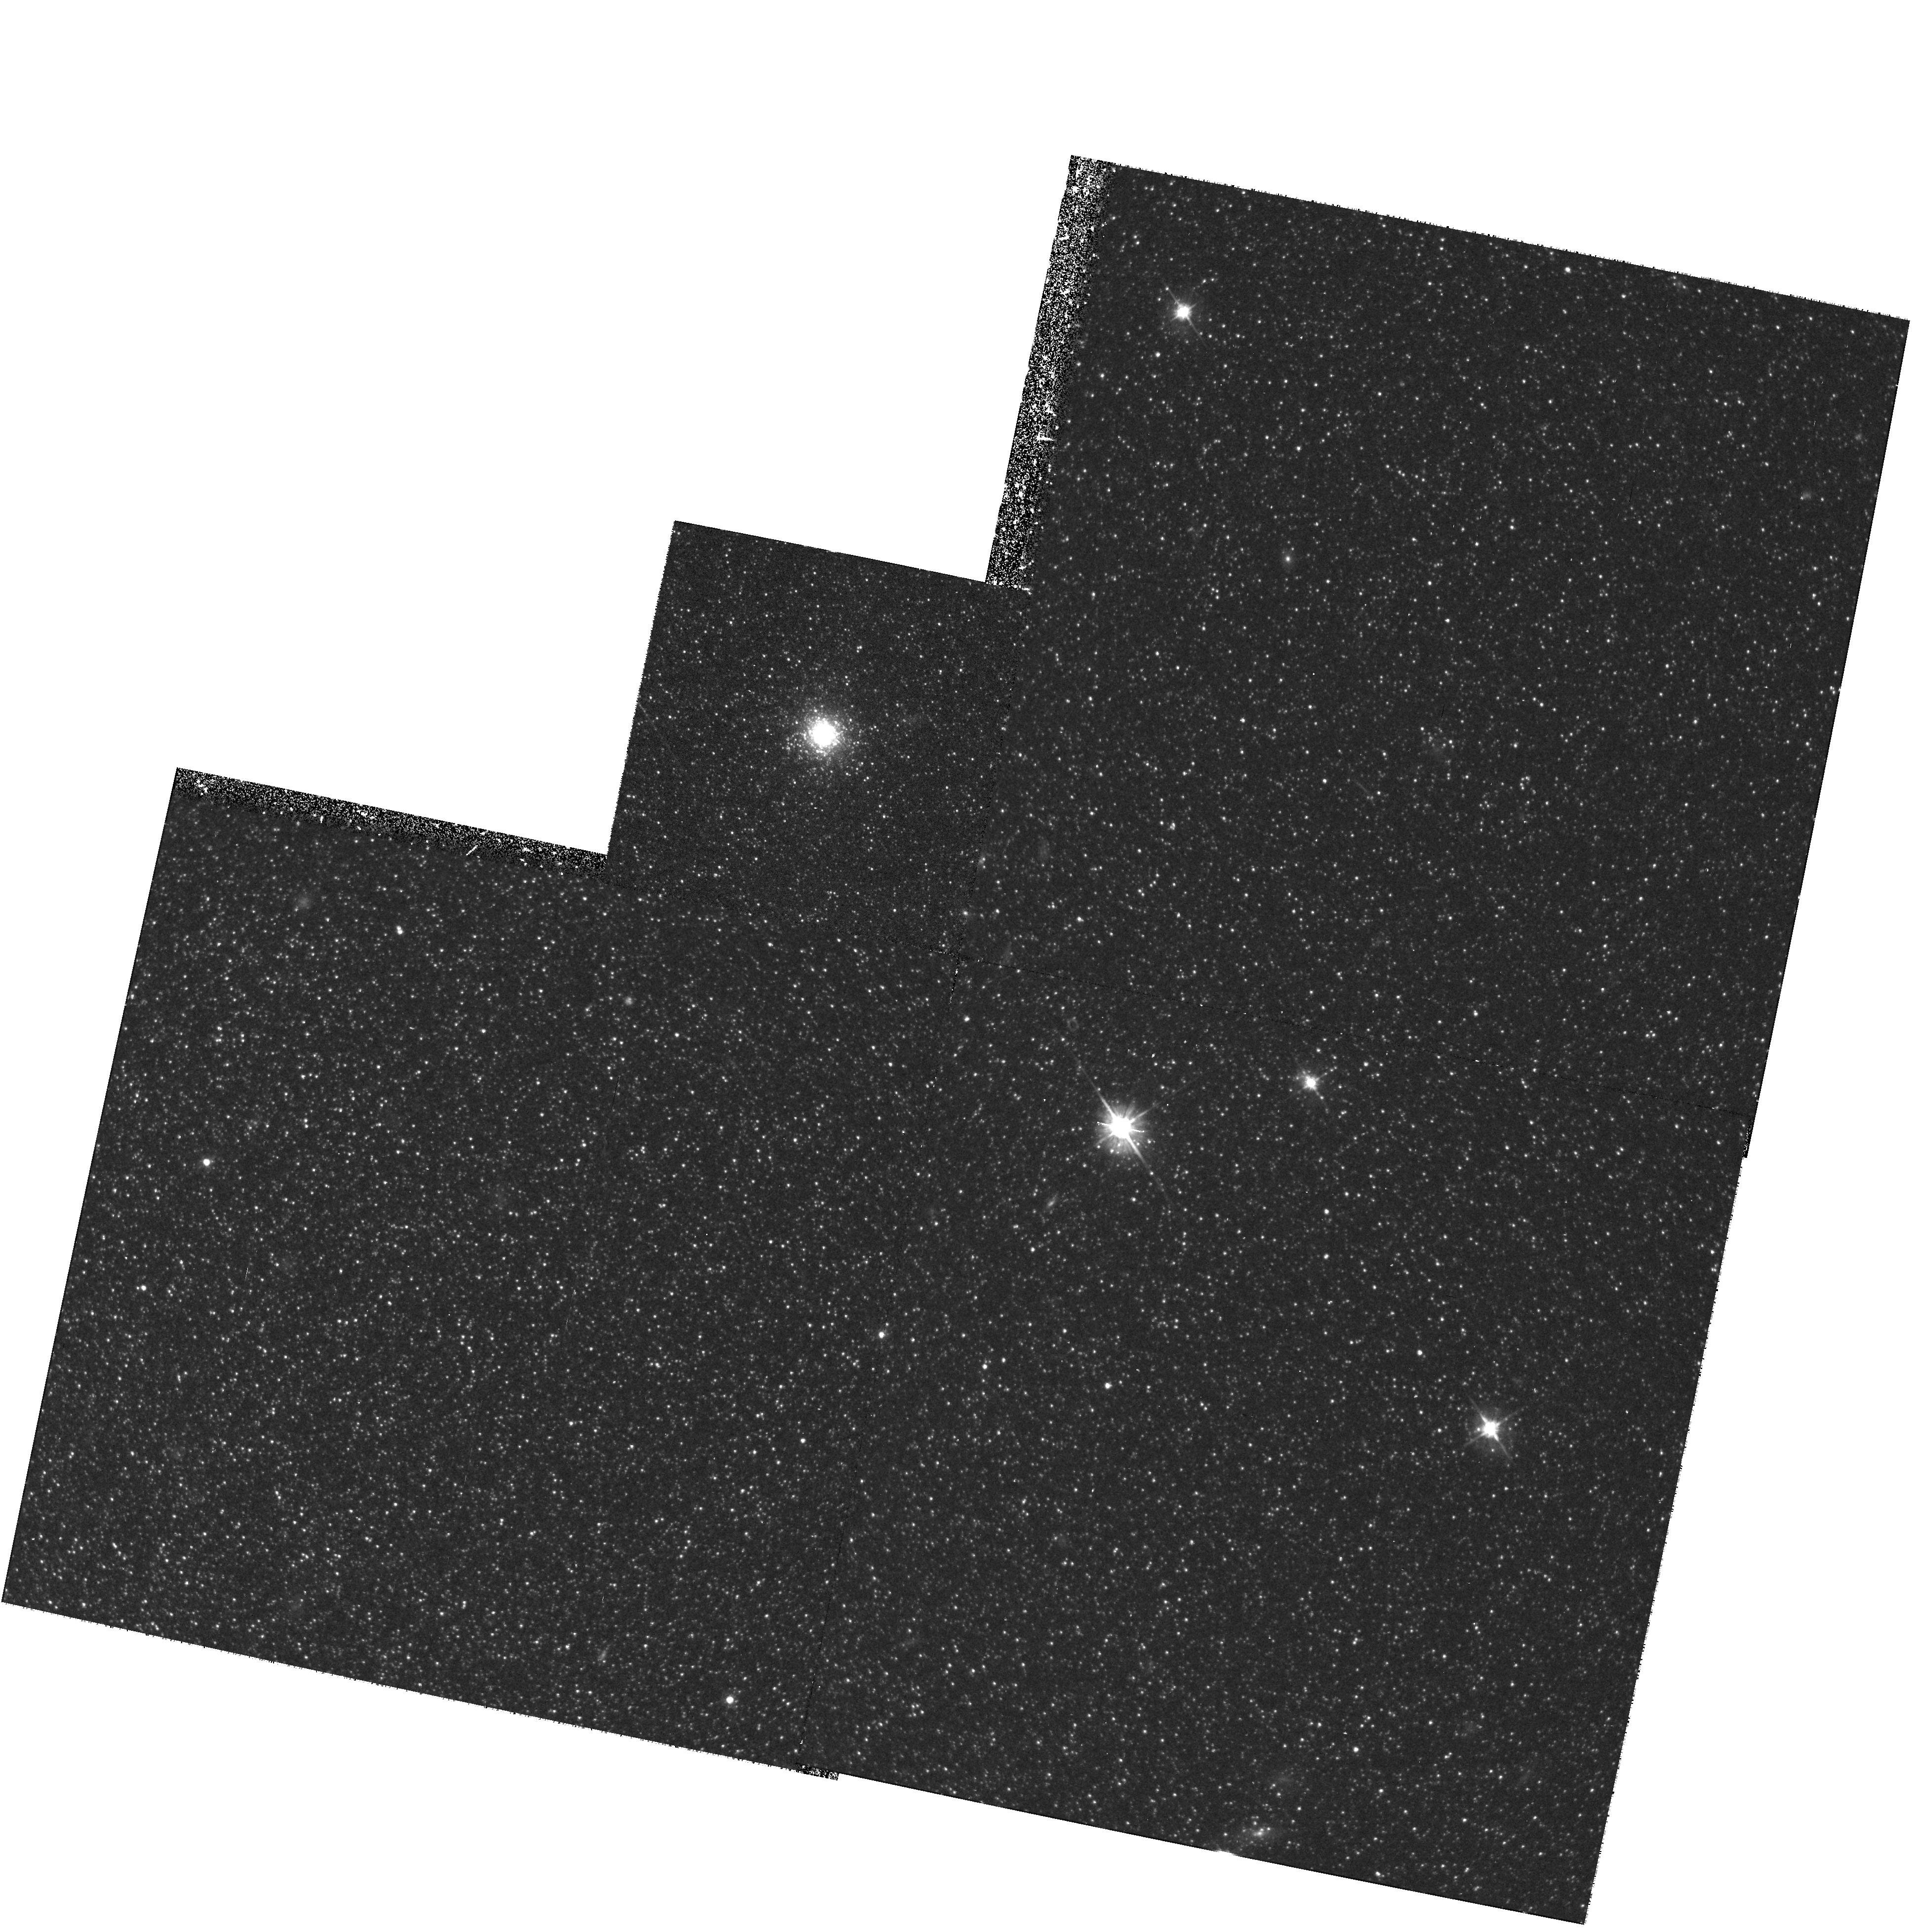
Target: NGC205-HVIII
Instrument: WFPC2/PC
Filter: F555W
Exposure: 43 min
Observation ID: hst_6699_10_wfpc2_pc_f555w_u3kl10

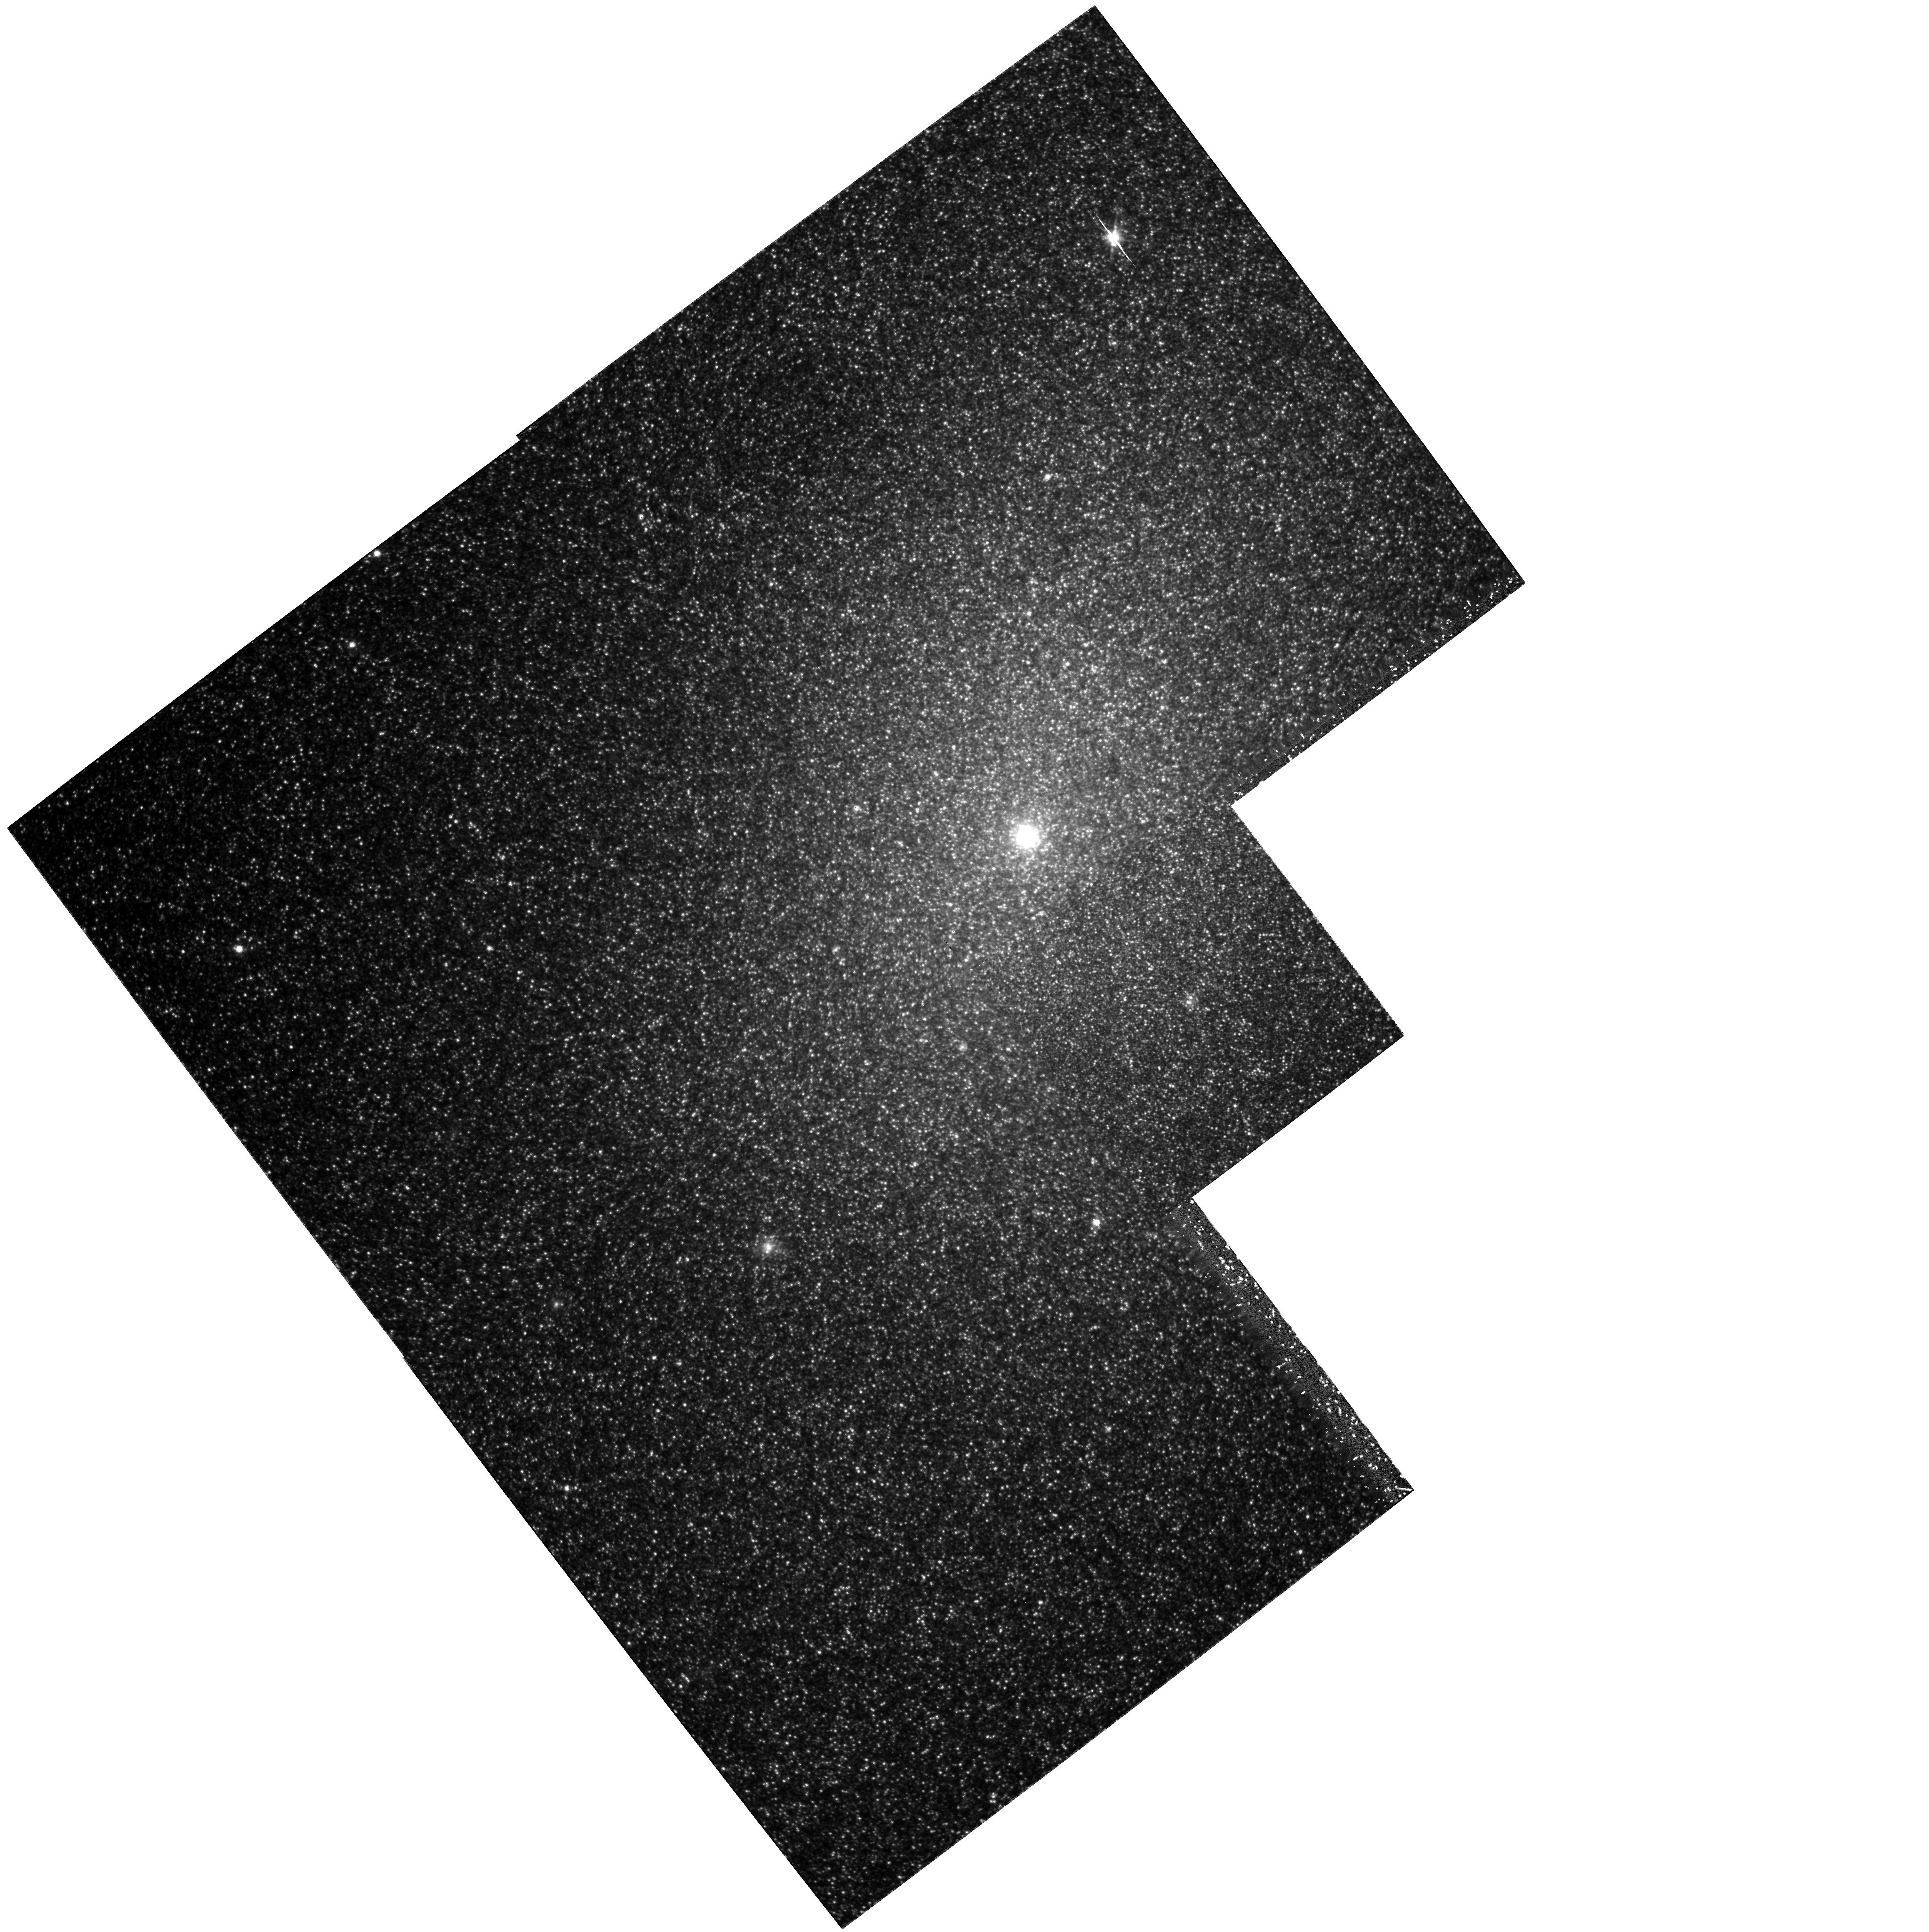
Target: NGC205-HV
Instrument: WFPC2/PC
Filter: F814W
Exposure: 2.2 h
Observation ID: hst_6699_07_wfpc2_pc_f814w_u3kl07

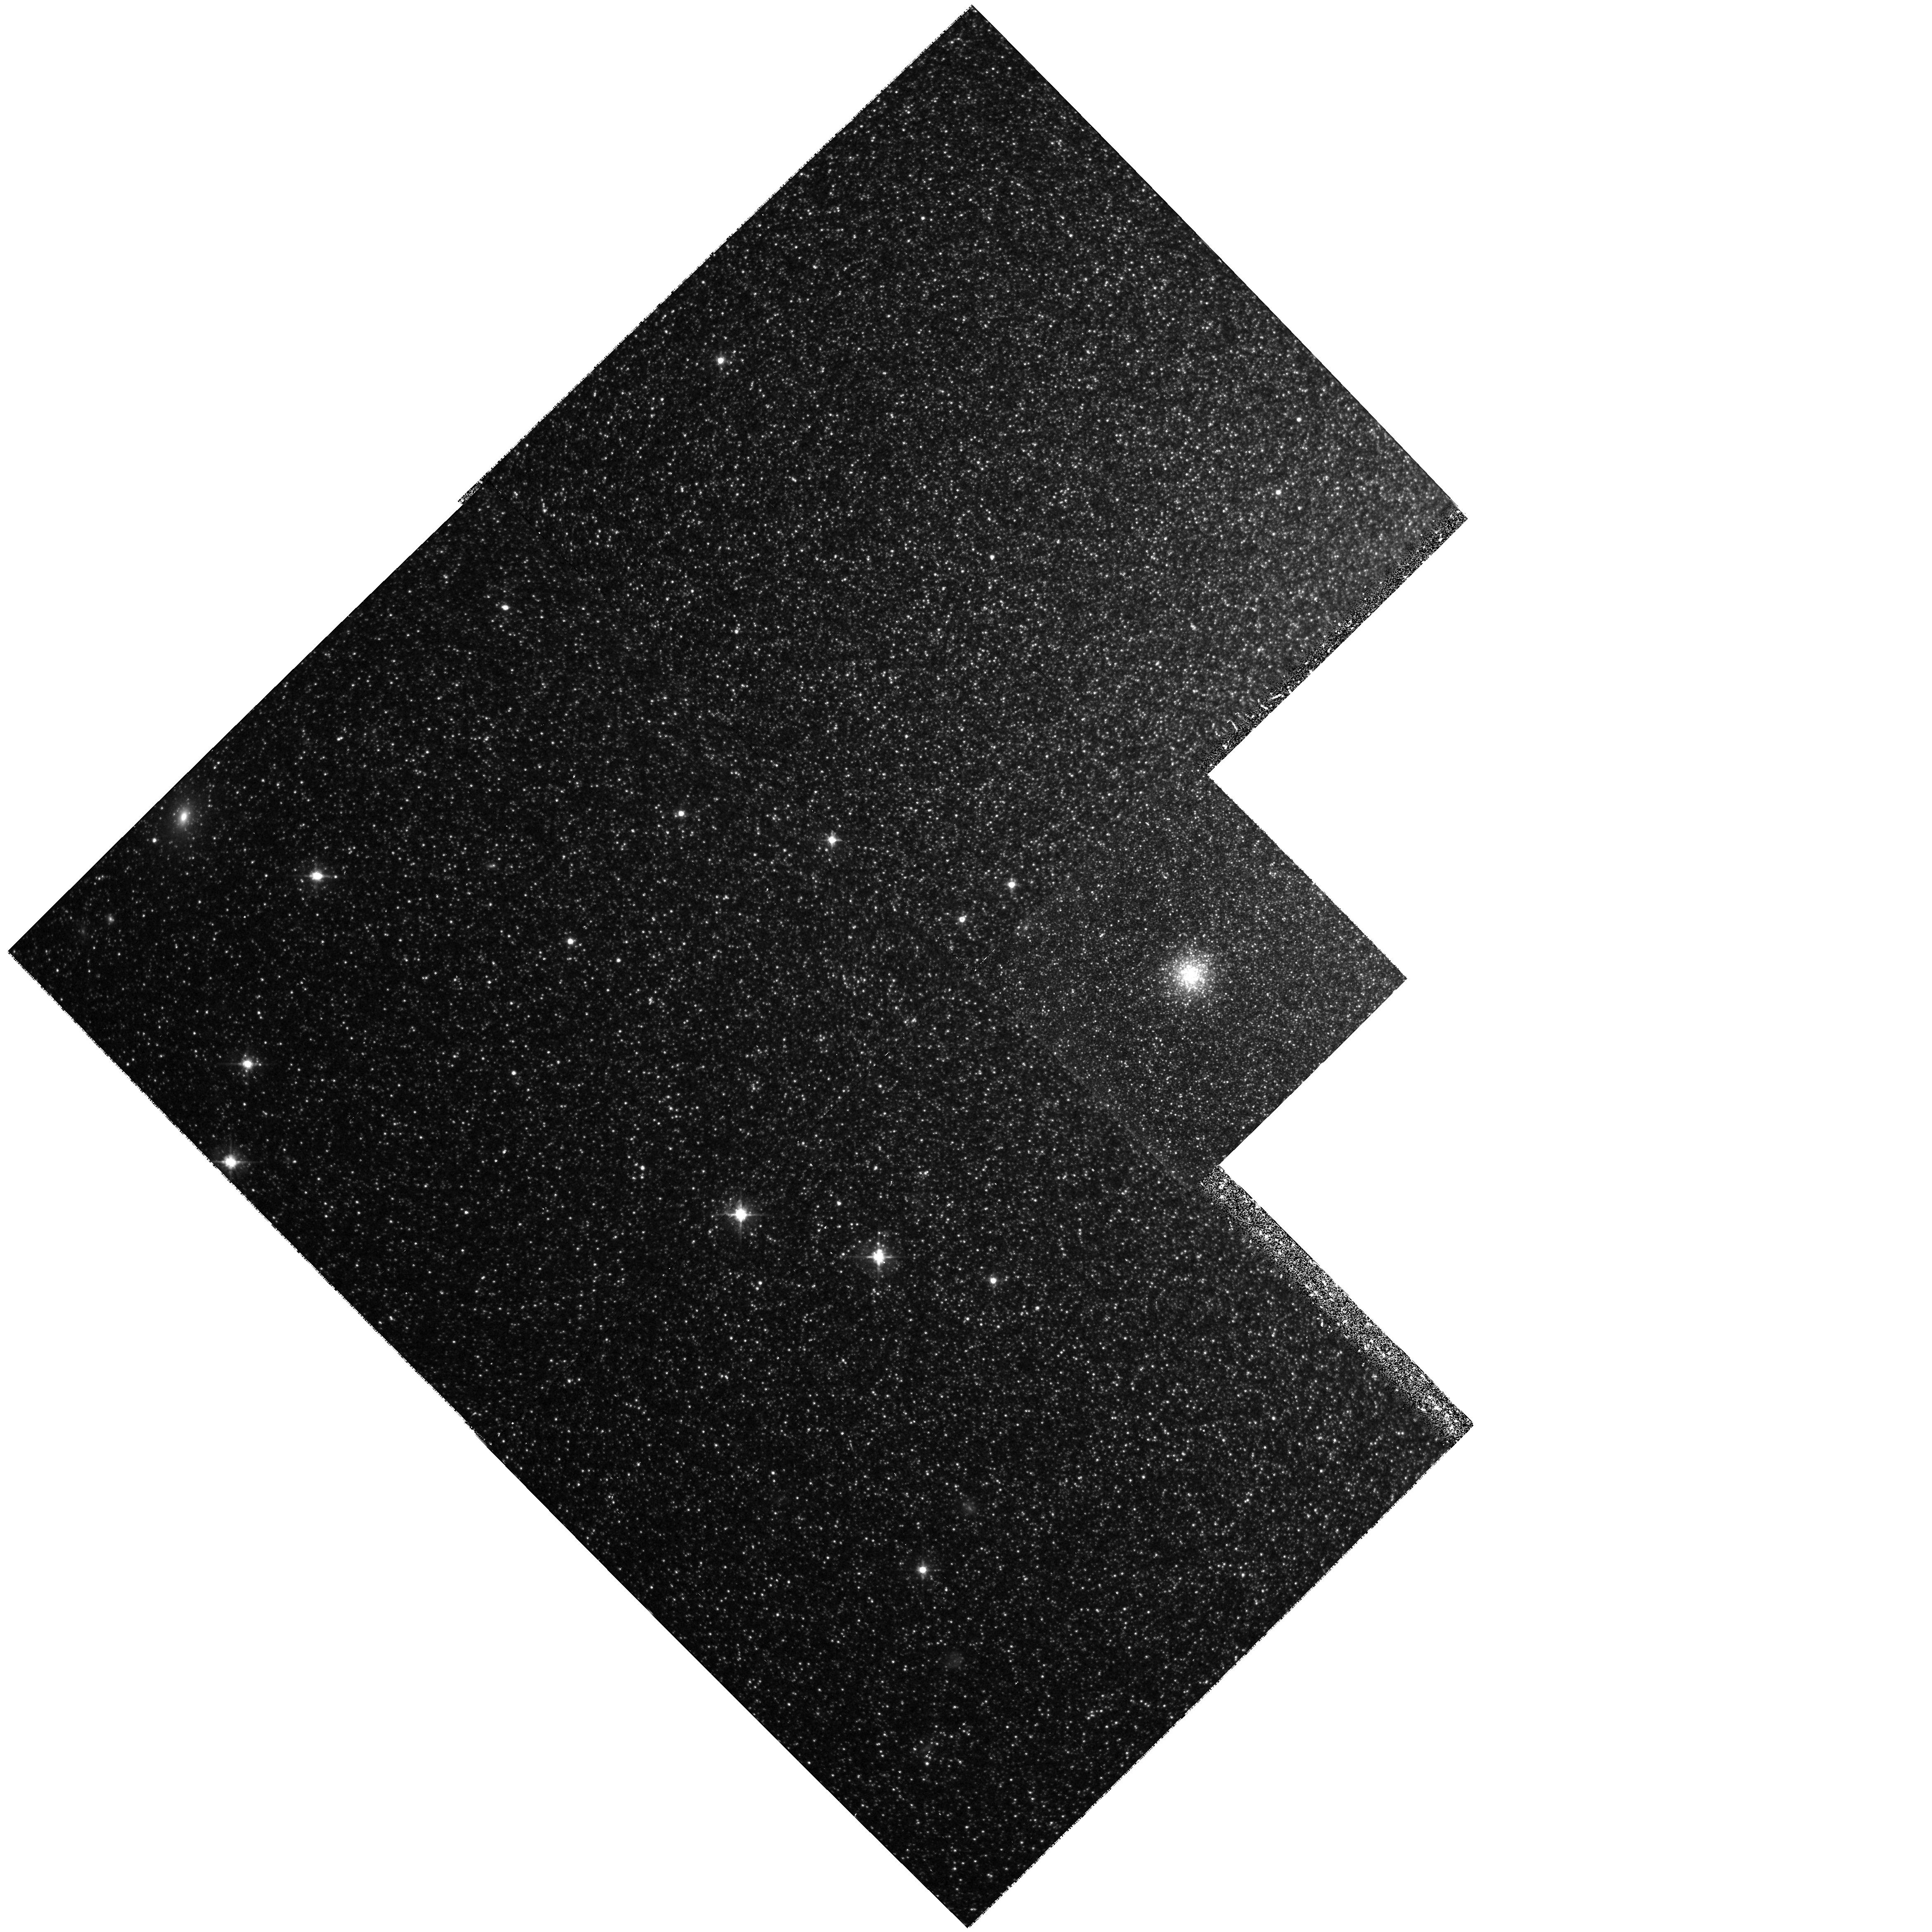
Target: NGC185-FJJIII
Instrument: WFPC2/PC
Filter: F555W
Exposure: 43 min
Observation ID: hst_6699_03_wfpc2_pc_f555w_u3kl03

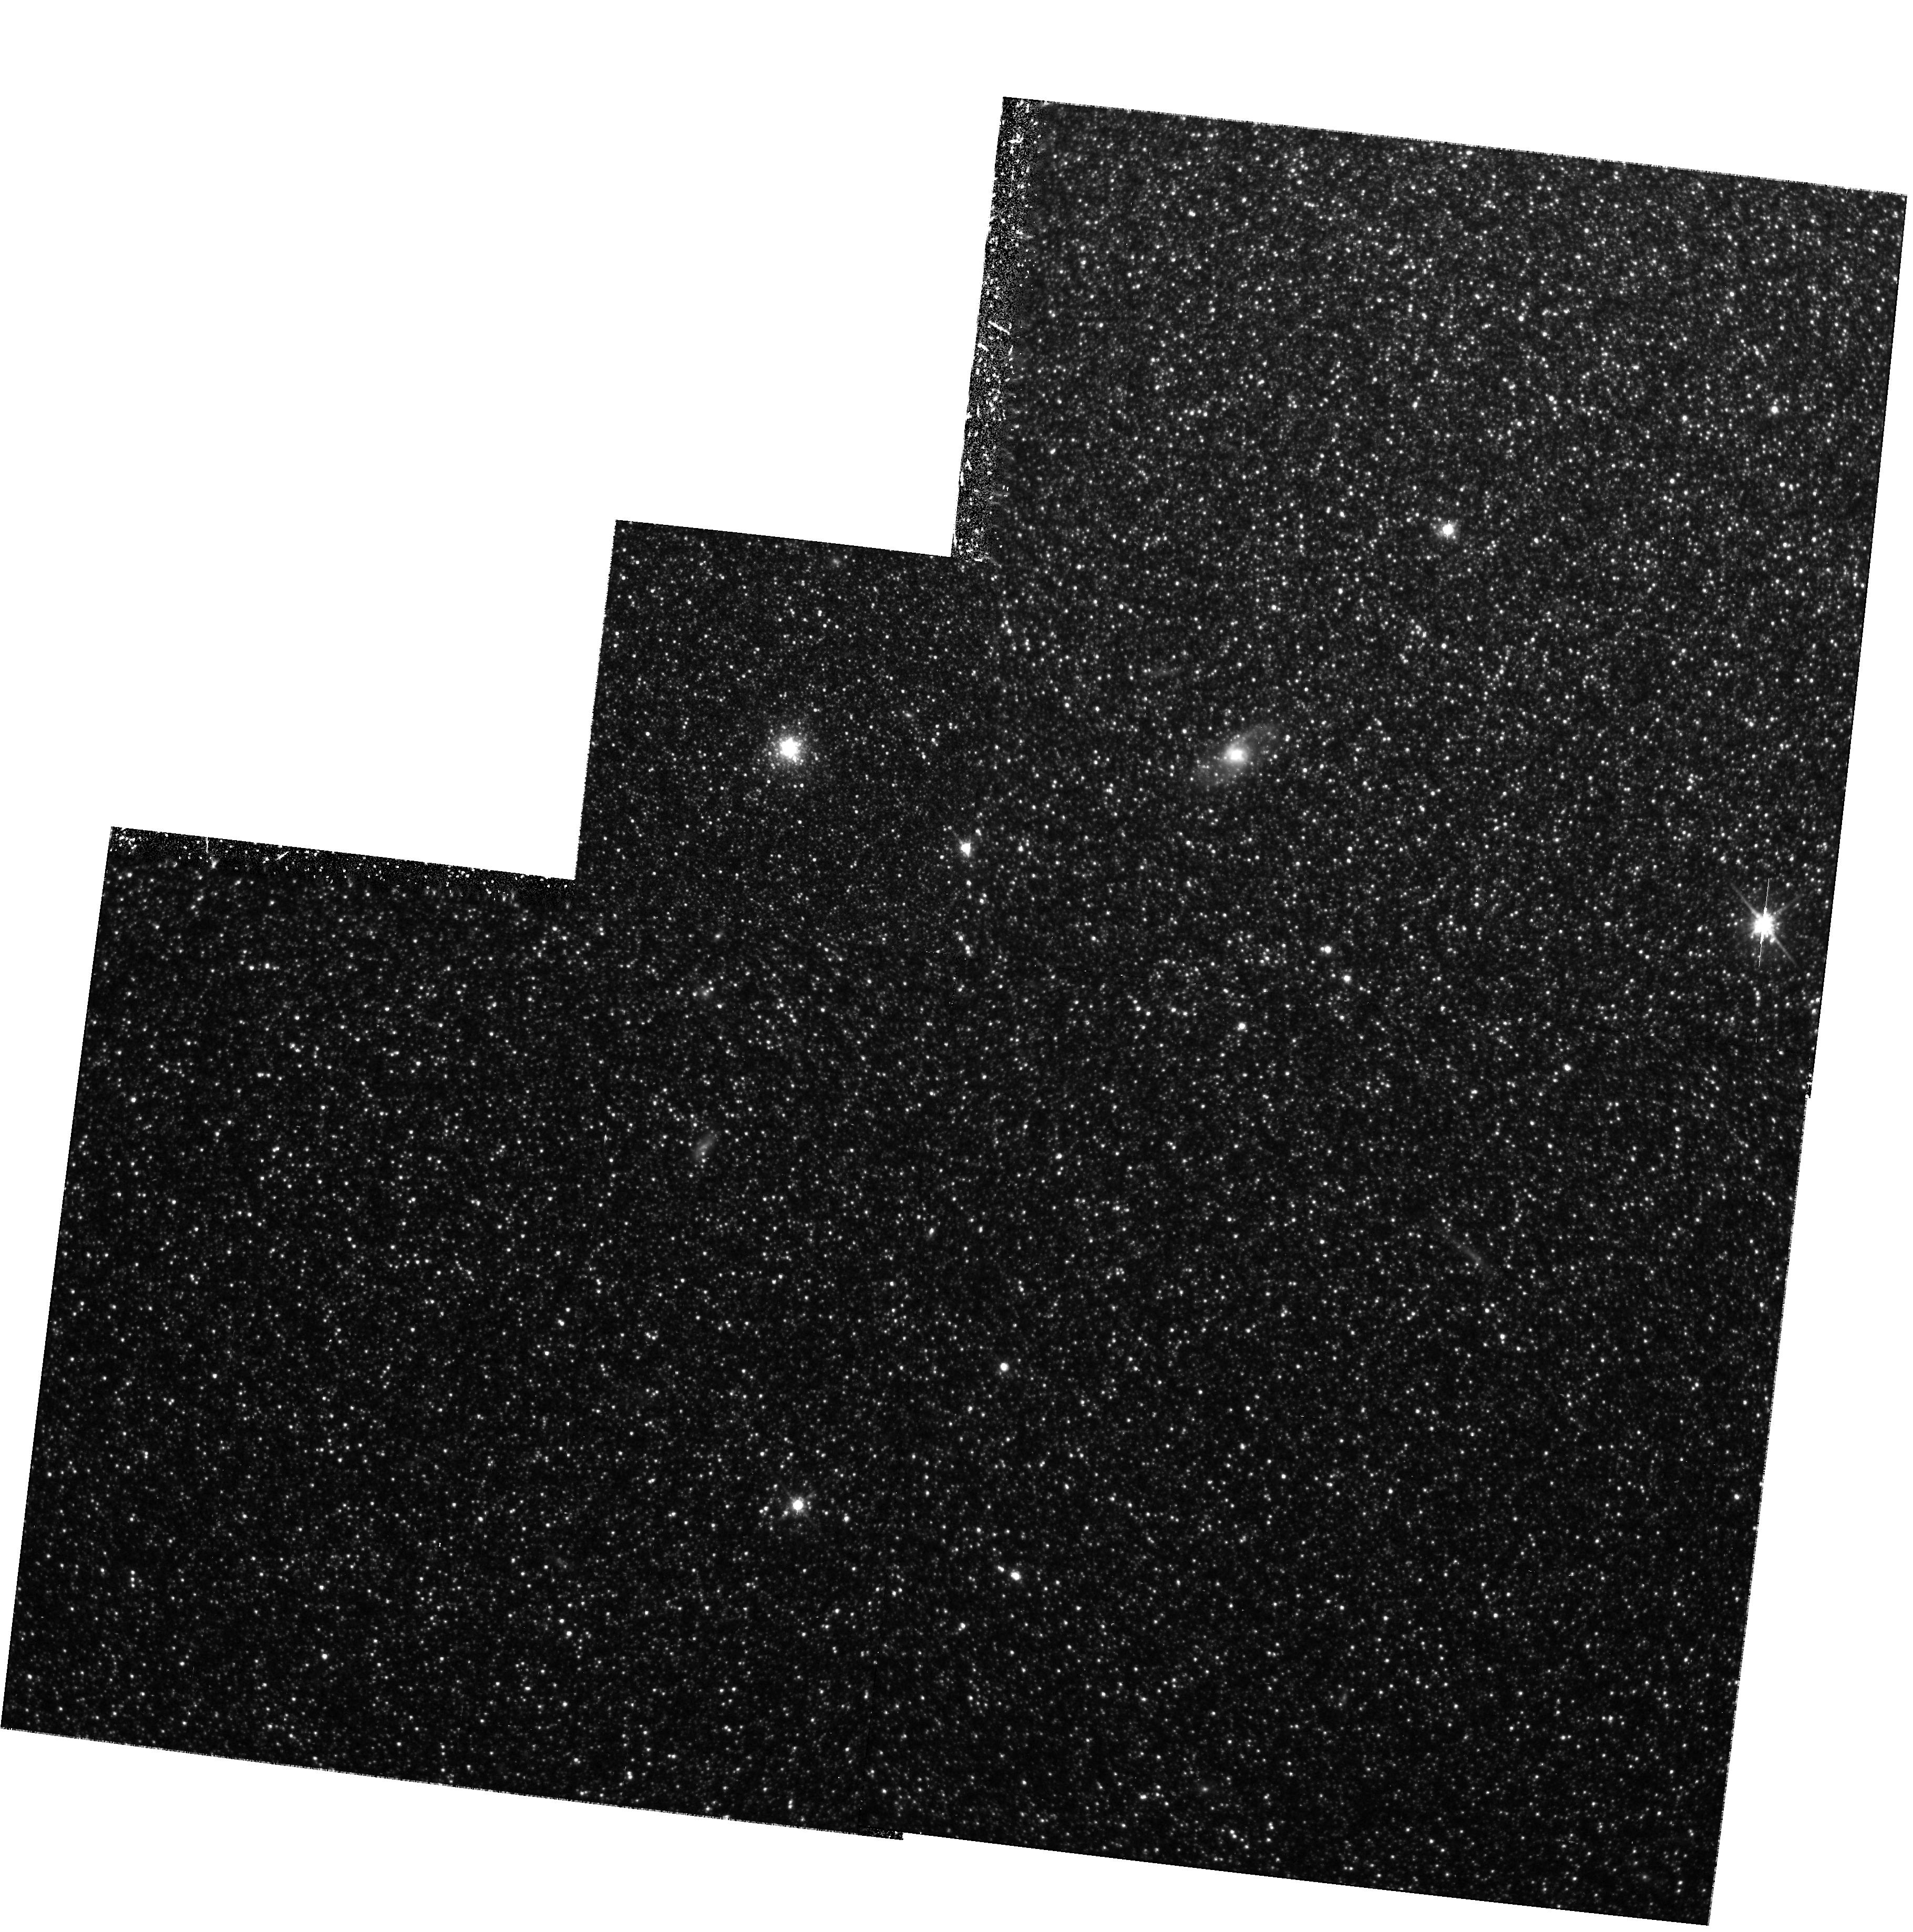
Target: NGC205-HI
Instrument: WFPC2/PC
Filter: F814W
Exposure: 1.5 h
Observation ID: hst_6699_05_wfpc2_pc_f814w_u3kl05

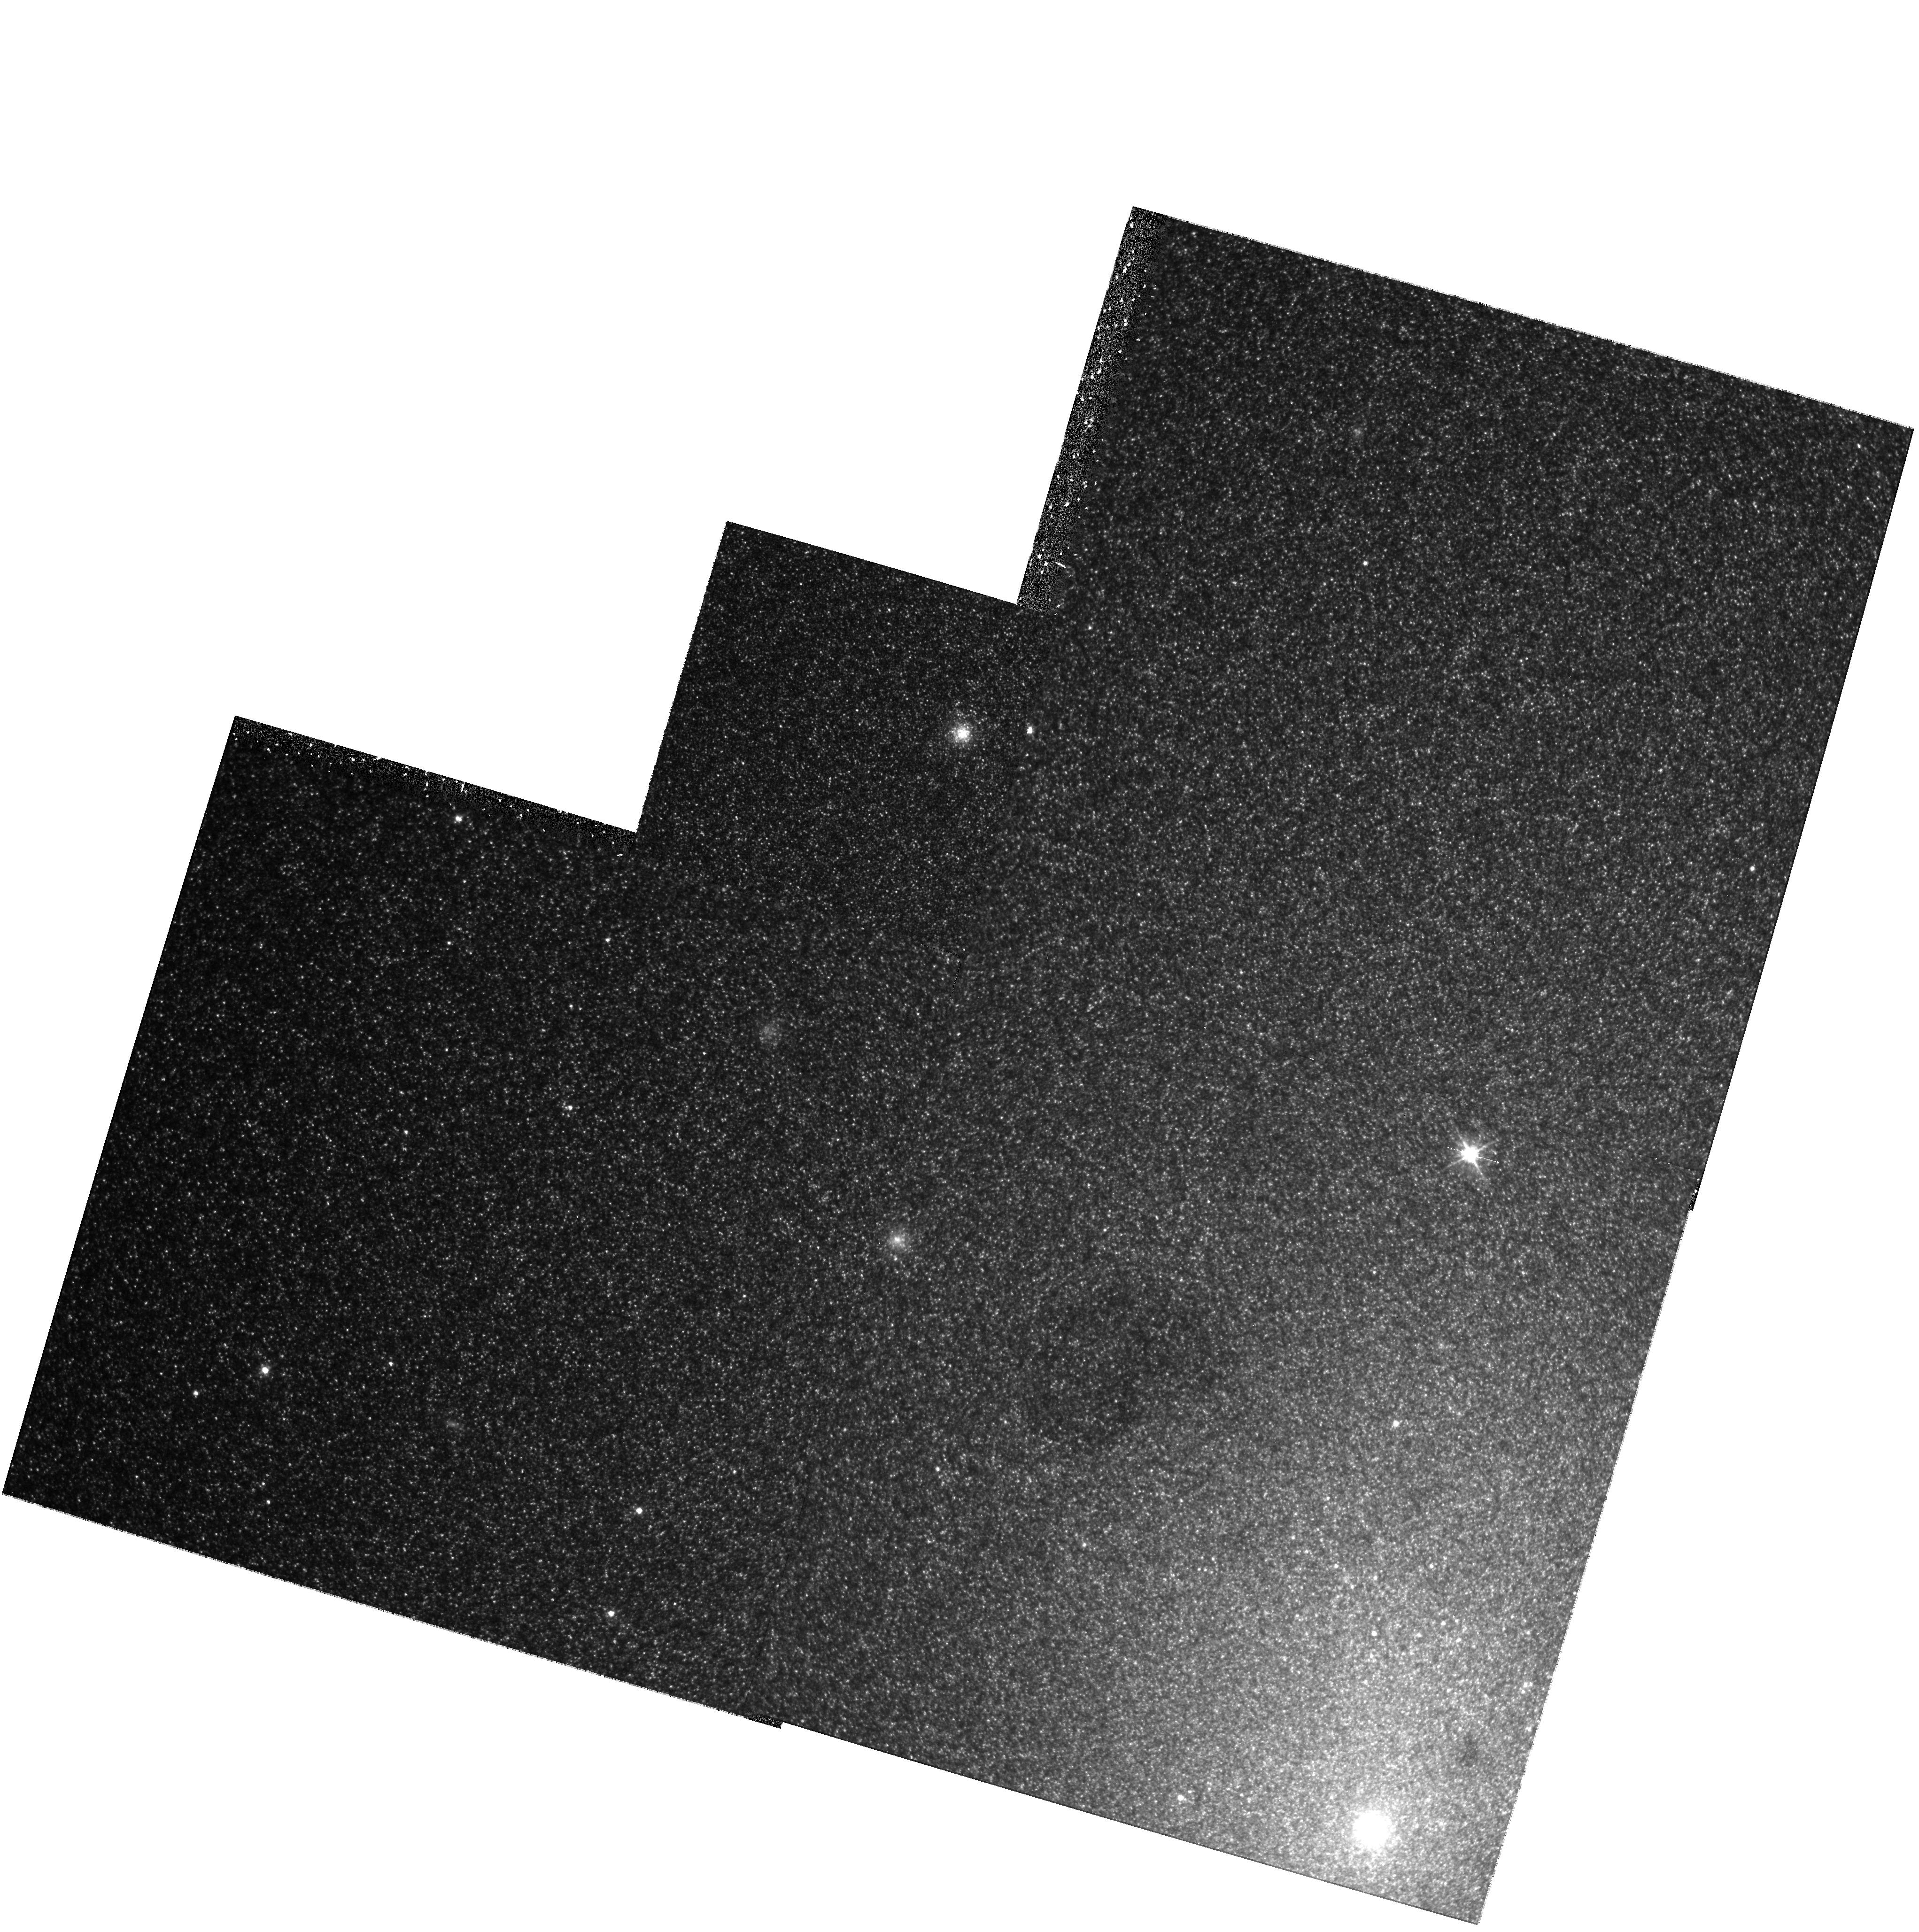
Target: NGC205-HVII
Instrument: WFPC2/PC
Filter: F555W
Exposure: 43 min
Observation ID: hst_6699_09_wfpc2_pc_f555w_u3kl09

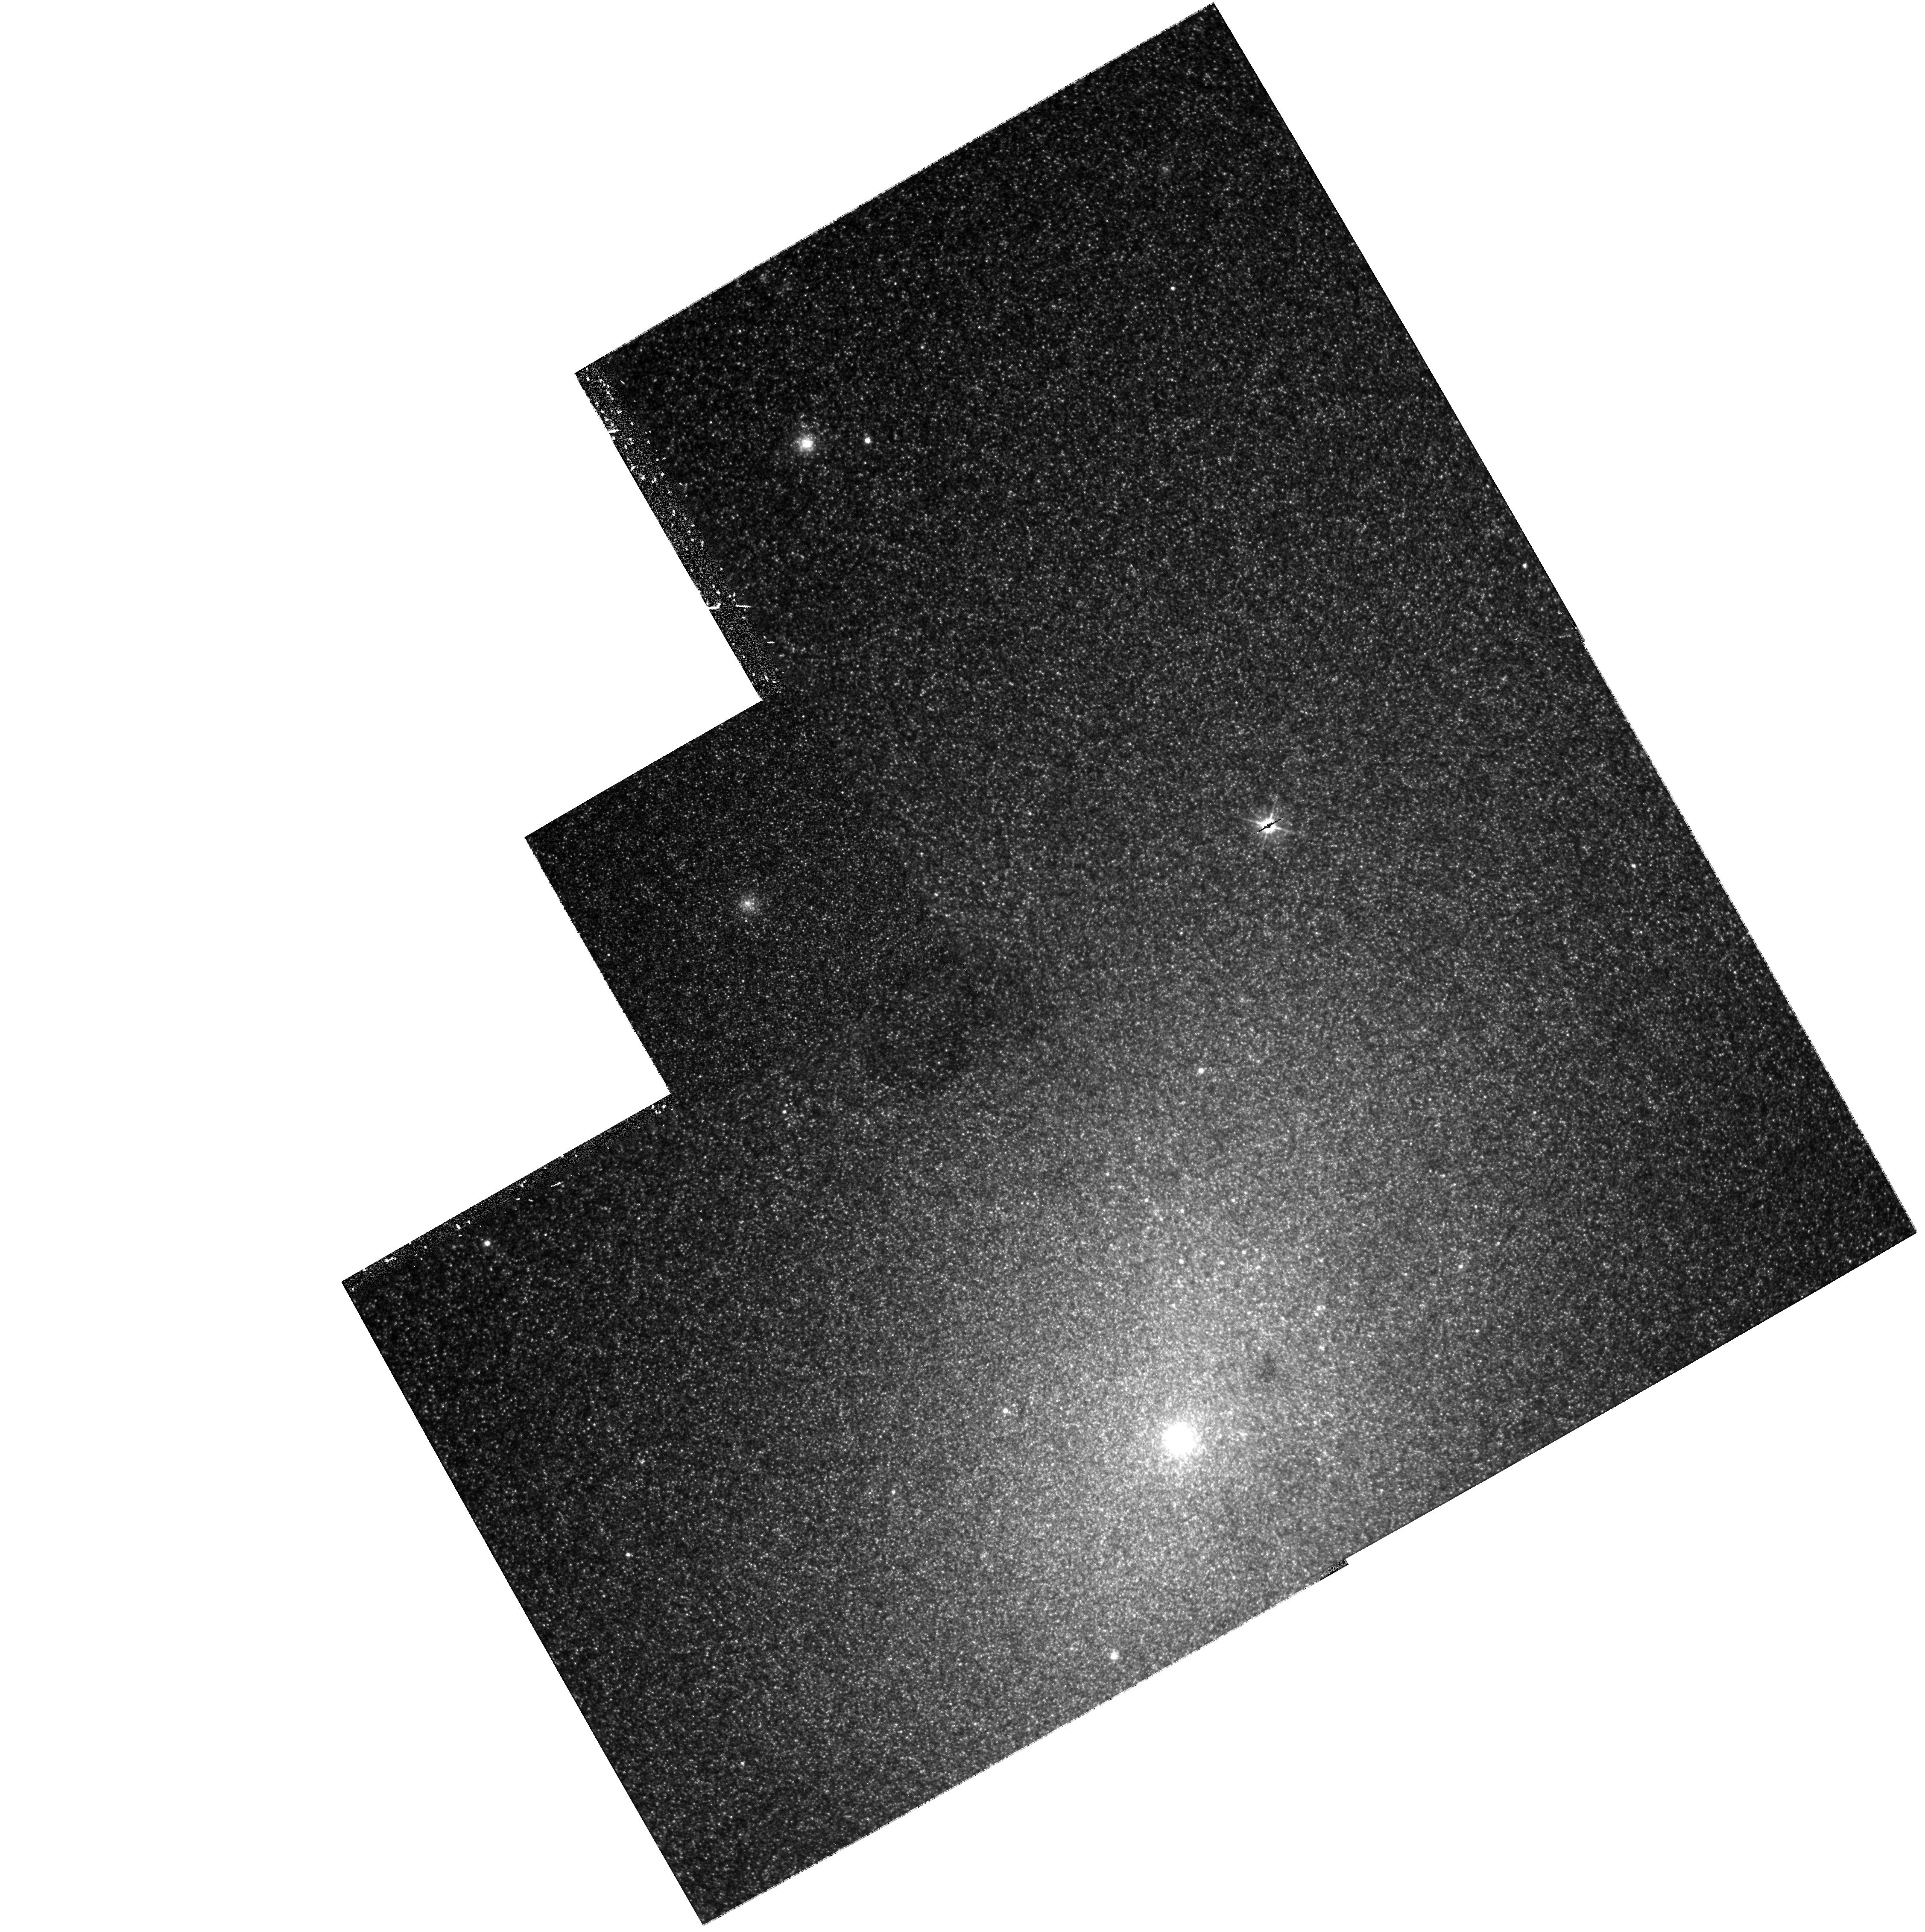
Target: NGC205-HVI
Instrument: WFPC2/PC
Filter: F555W
Exposure: 43 min
Observation ID: hst_6699_08_wfpc2_pc_f555w_u3kl08

The Globular Cluster Systems of the Dwarf Elliptical Galaxies NGC 185 and NGC 205 (PI: Geisler, Douglas)

We propose to carryout a general reconnaissance of the properties of globular clusters in two Local Group dwarf elliptical galaxies: NGC 185 and NGC 205. Each of these galaxies possesses its own small coterie of globular clusters, which can be as useful as those in our own Galaxy for studying early galaxy formation history, but whose horizontal branches are well beyond the reach of ground-based telescopes. In particular, we will observe a sample of five clusters in each galaxy and determine their metallicities and HB morphologies from (V,V-I) color-magnitude diagrams. These clusters will be placed in the Fe/H:(B-R)/(B+V+R) diagram, along with analogous clusters in other Local Group galaxies with similar data. This analysis will allow us to study the development of these individual cluster systems and, more importantly, to compare and contrast the formation and early evolutionary histories of galaxies of different mass and morphological type. These will be the first data of this type for globular clusters in a dwarf, and nucleated dwarf, elliptical galaxy. Our data will also be used to estimate the mean cluster system metallicity and to investigate the variation of the HB magnitude with metal abundance. We will also measure structural parameters for each cluster. A final bonus will be an exploration of the mean metallicity, metallicity spread and HB morphology of the field population in a variety of regions in each galaxy.